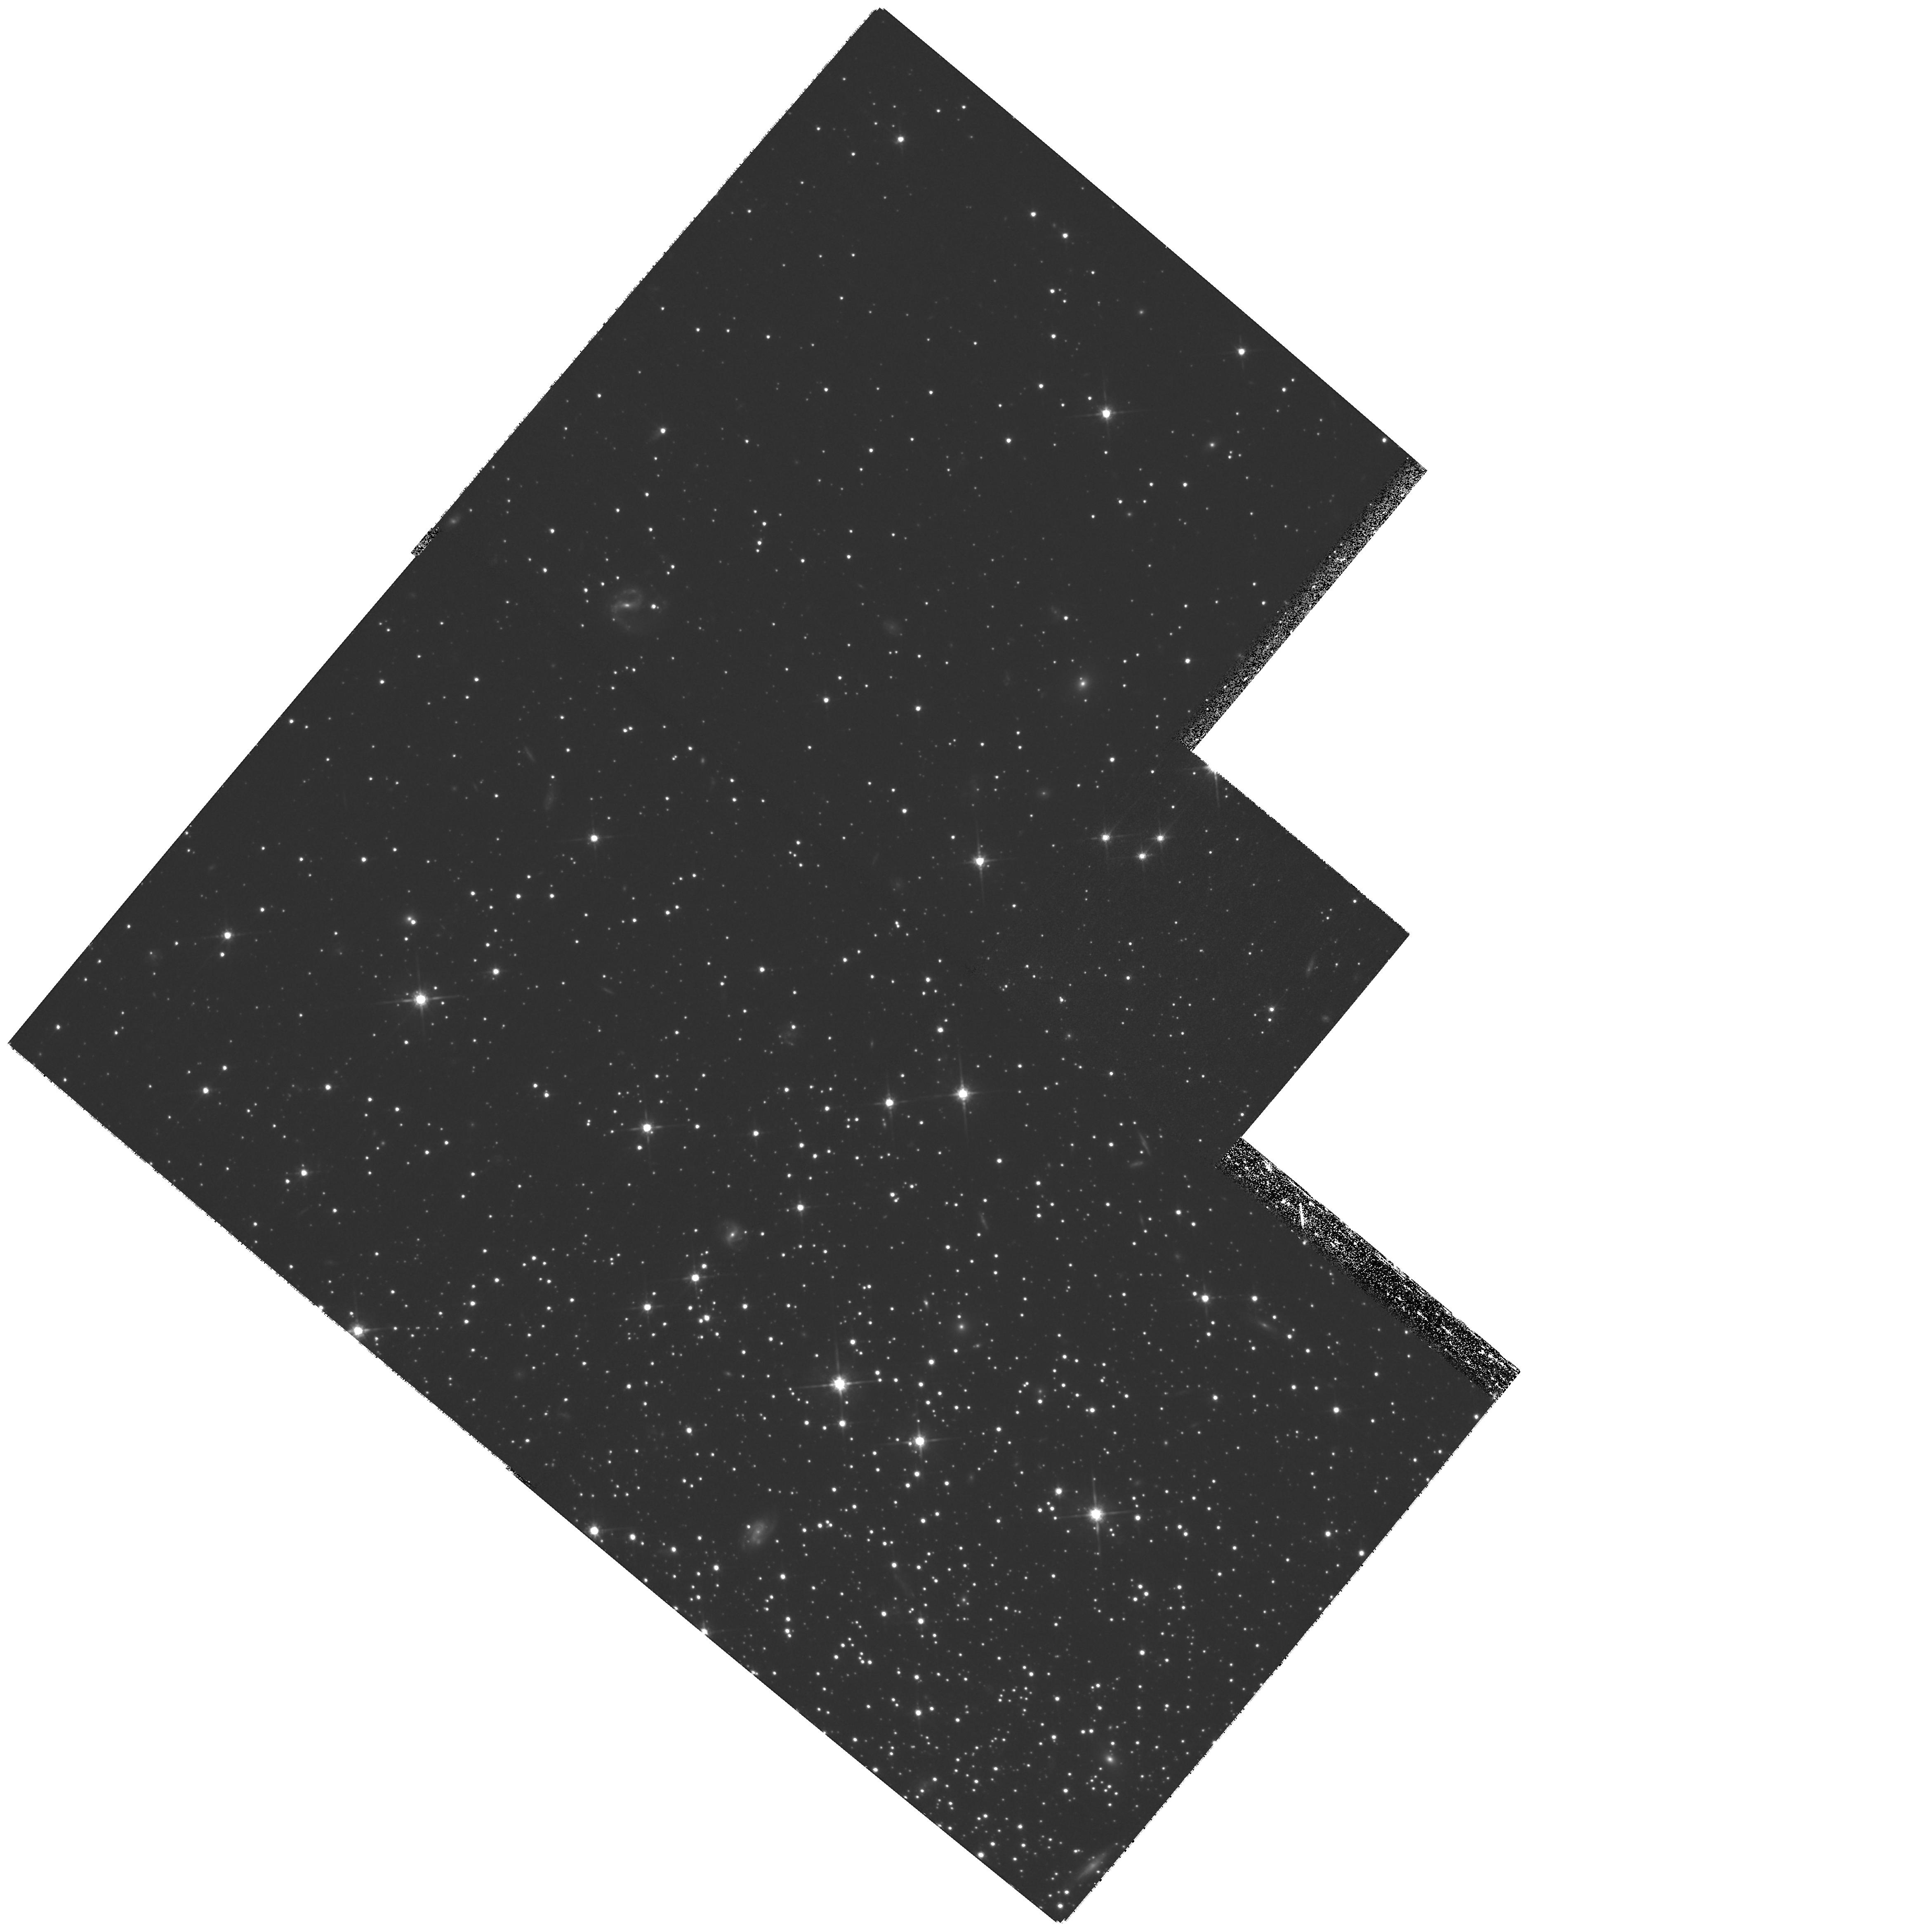
Target: NGC-5466-N. Instrument: WFPC2/PC. Filter: F814W. Exposure: 2.4 h. Observation ID: hst_11125_06_wfpc2_pc_f814w_ua1g06

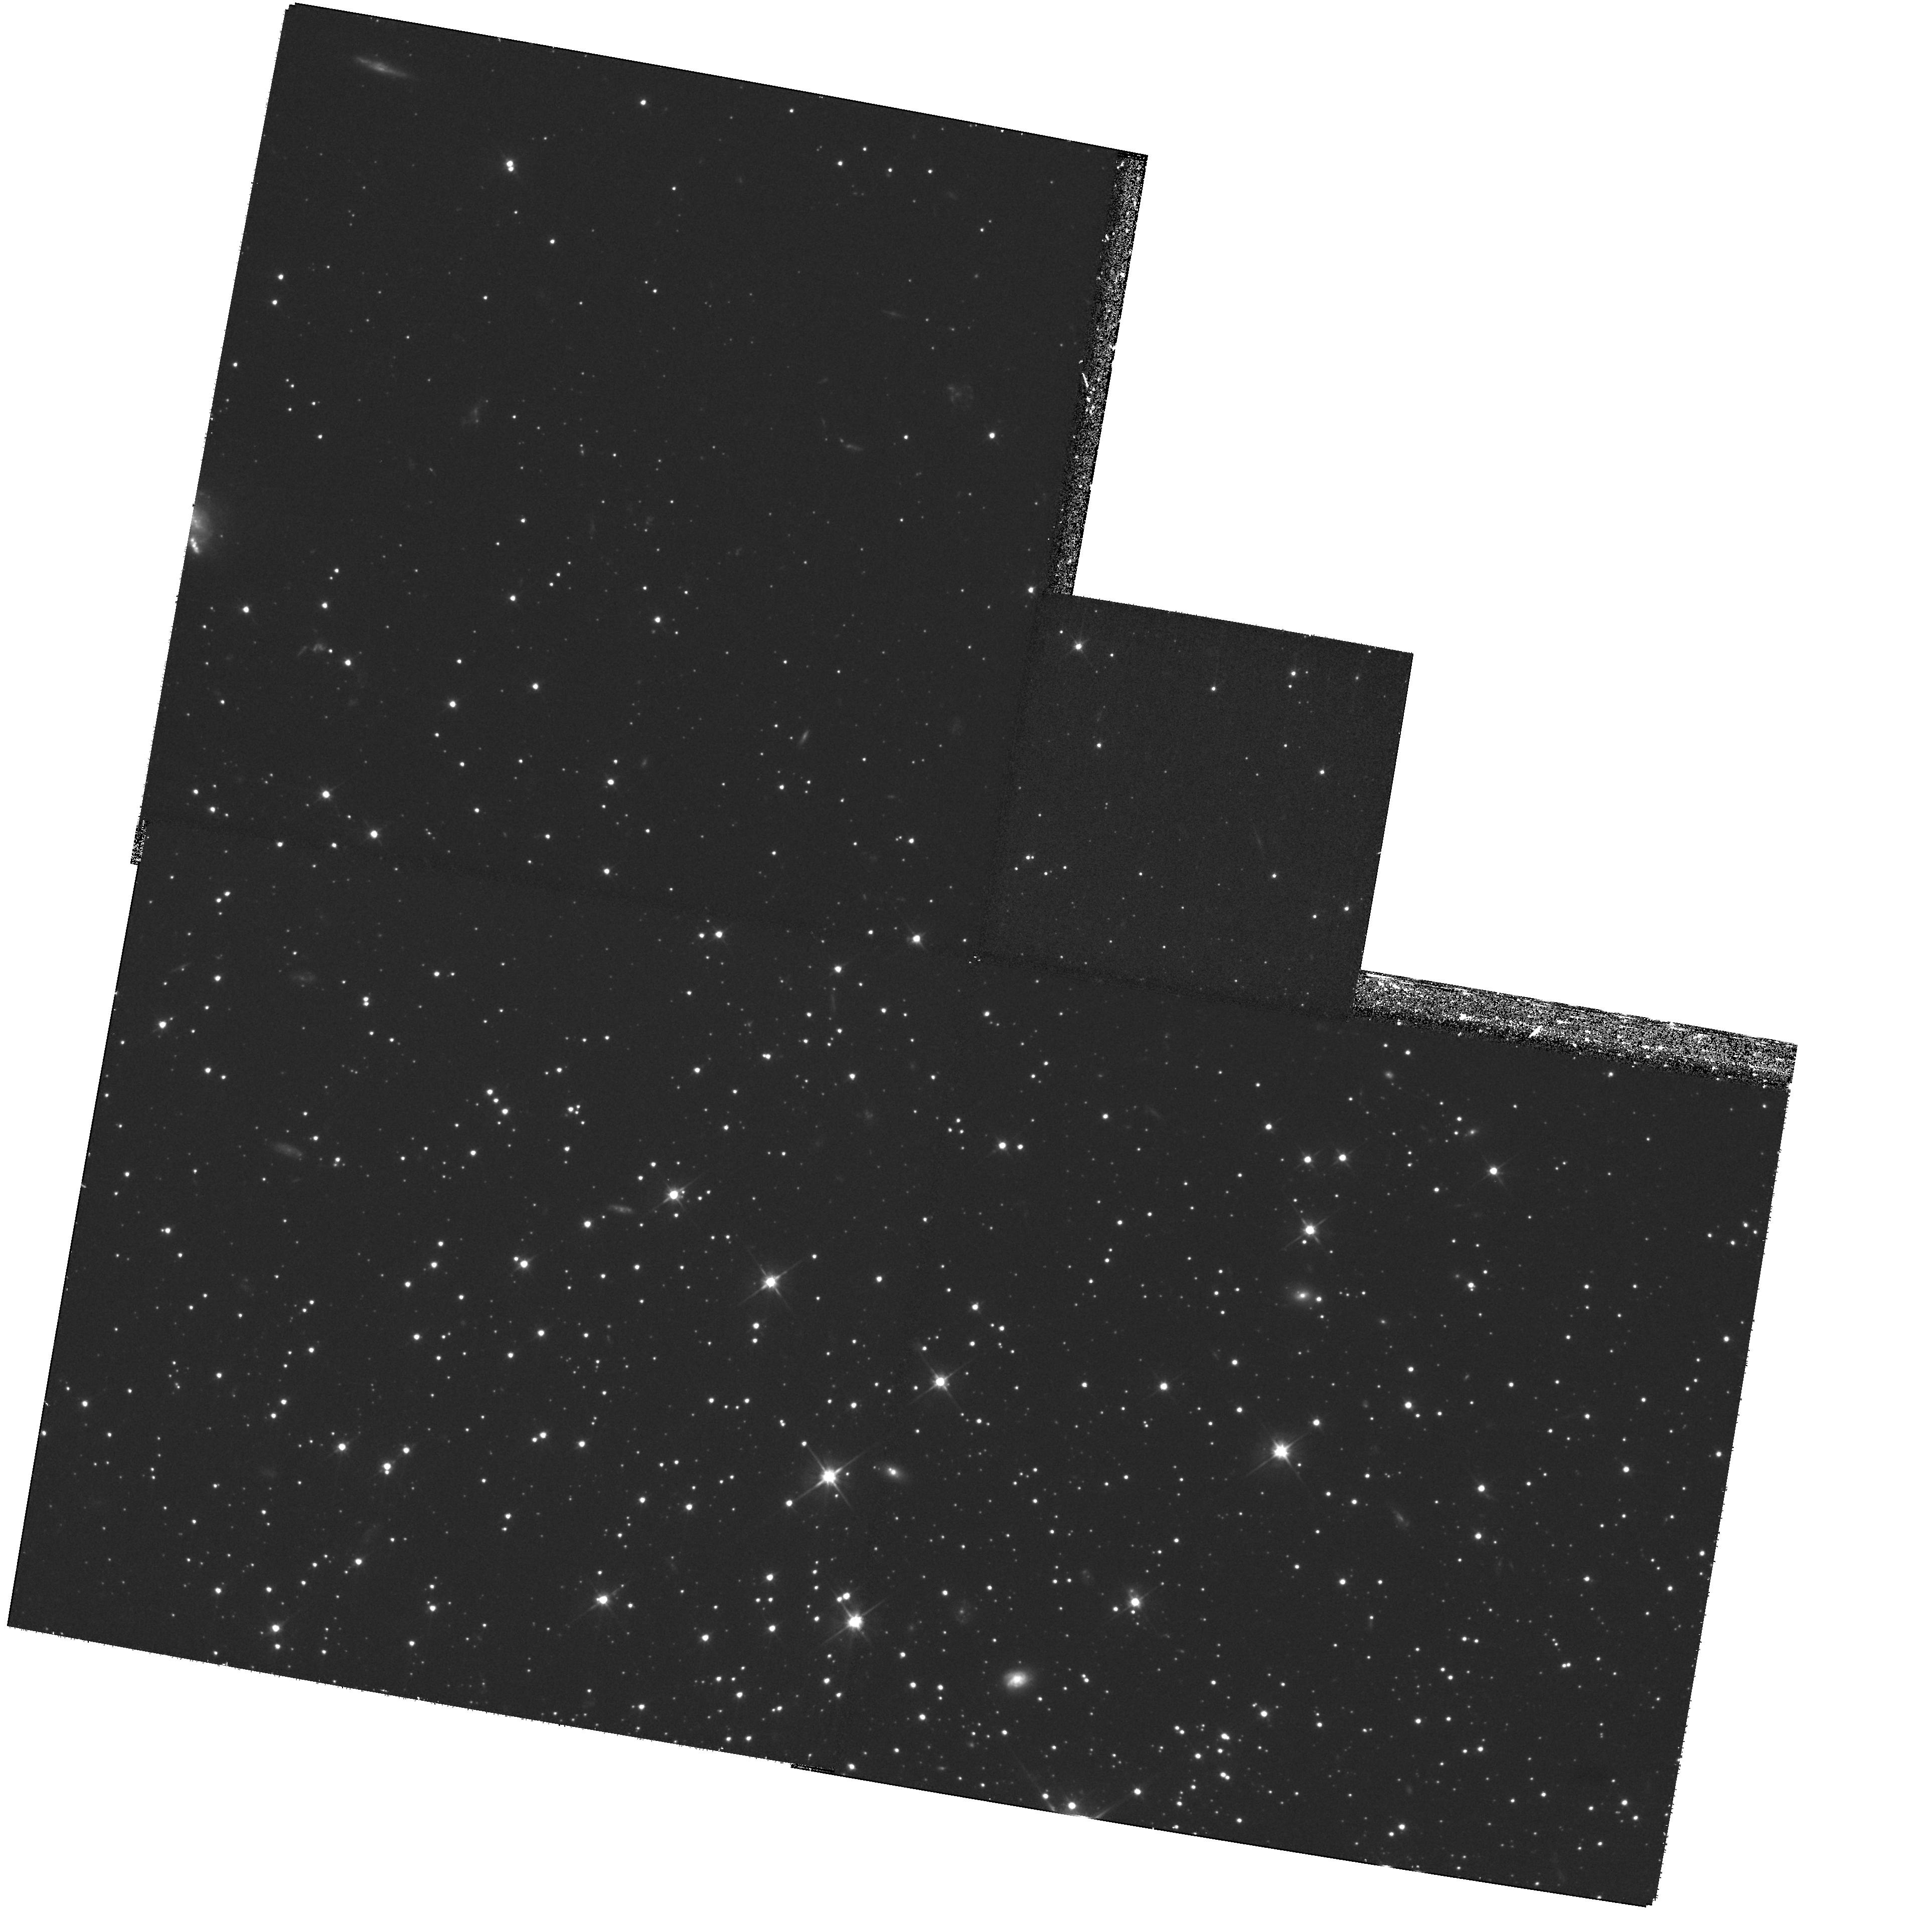
Target: NGC-5053-N. Instrument: WFPC2/PC. Filter: F606W. Exposure: 1.2 h. Observation ID: hst_11125_04_wfpc2_pc_f606w_ua1g04

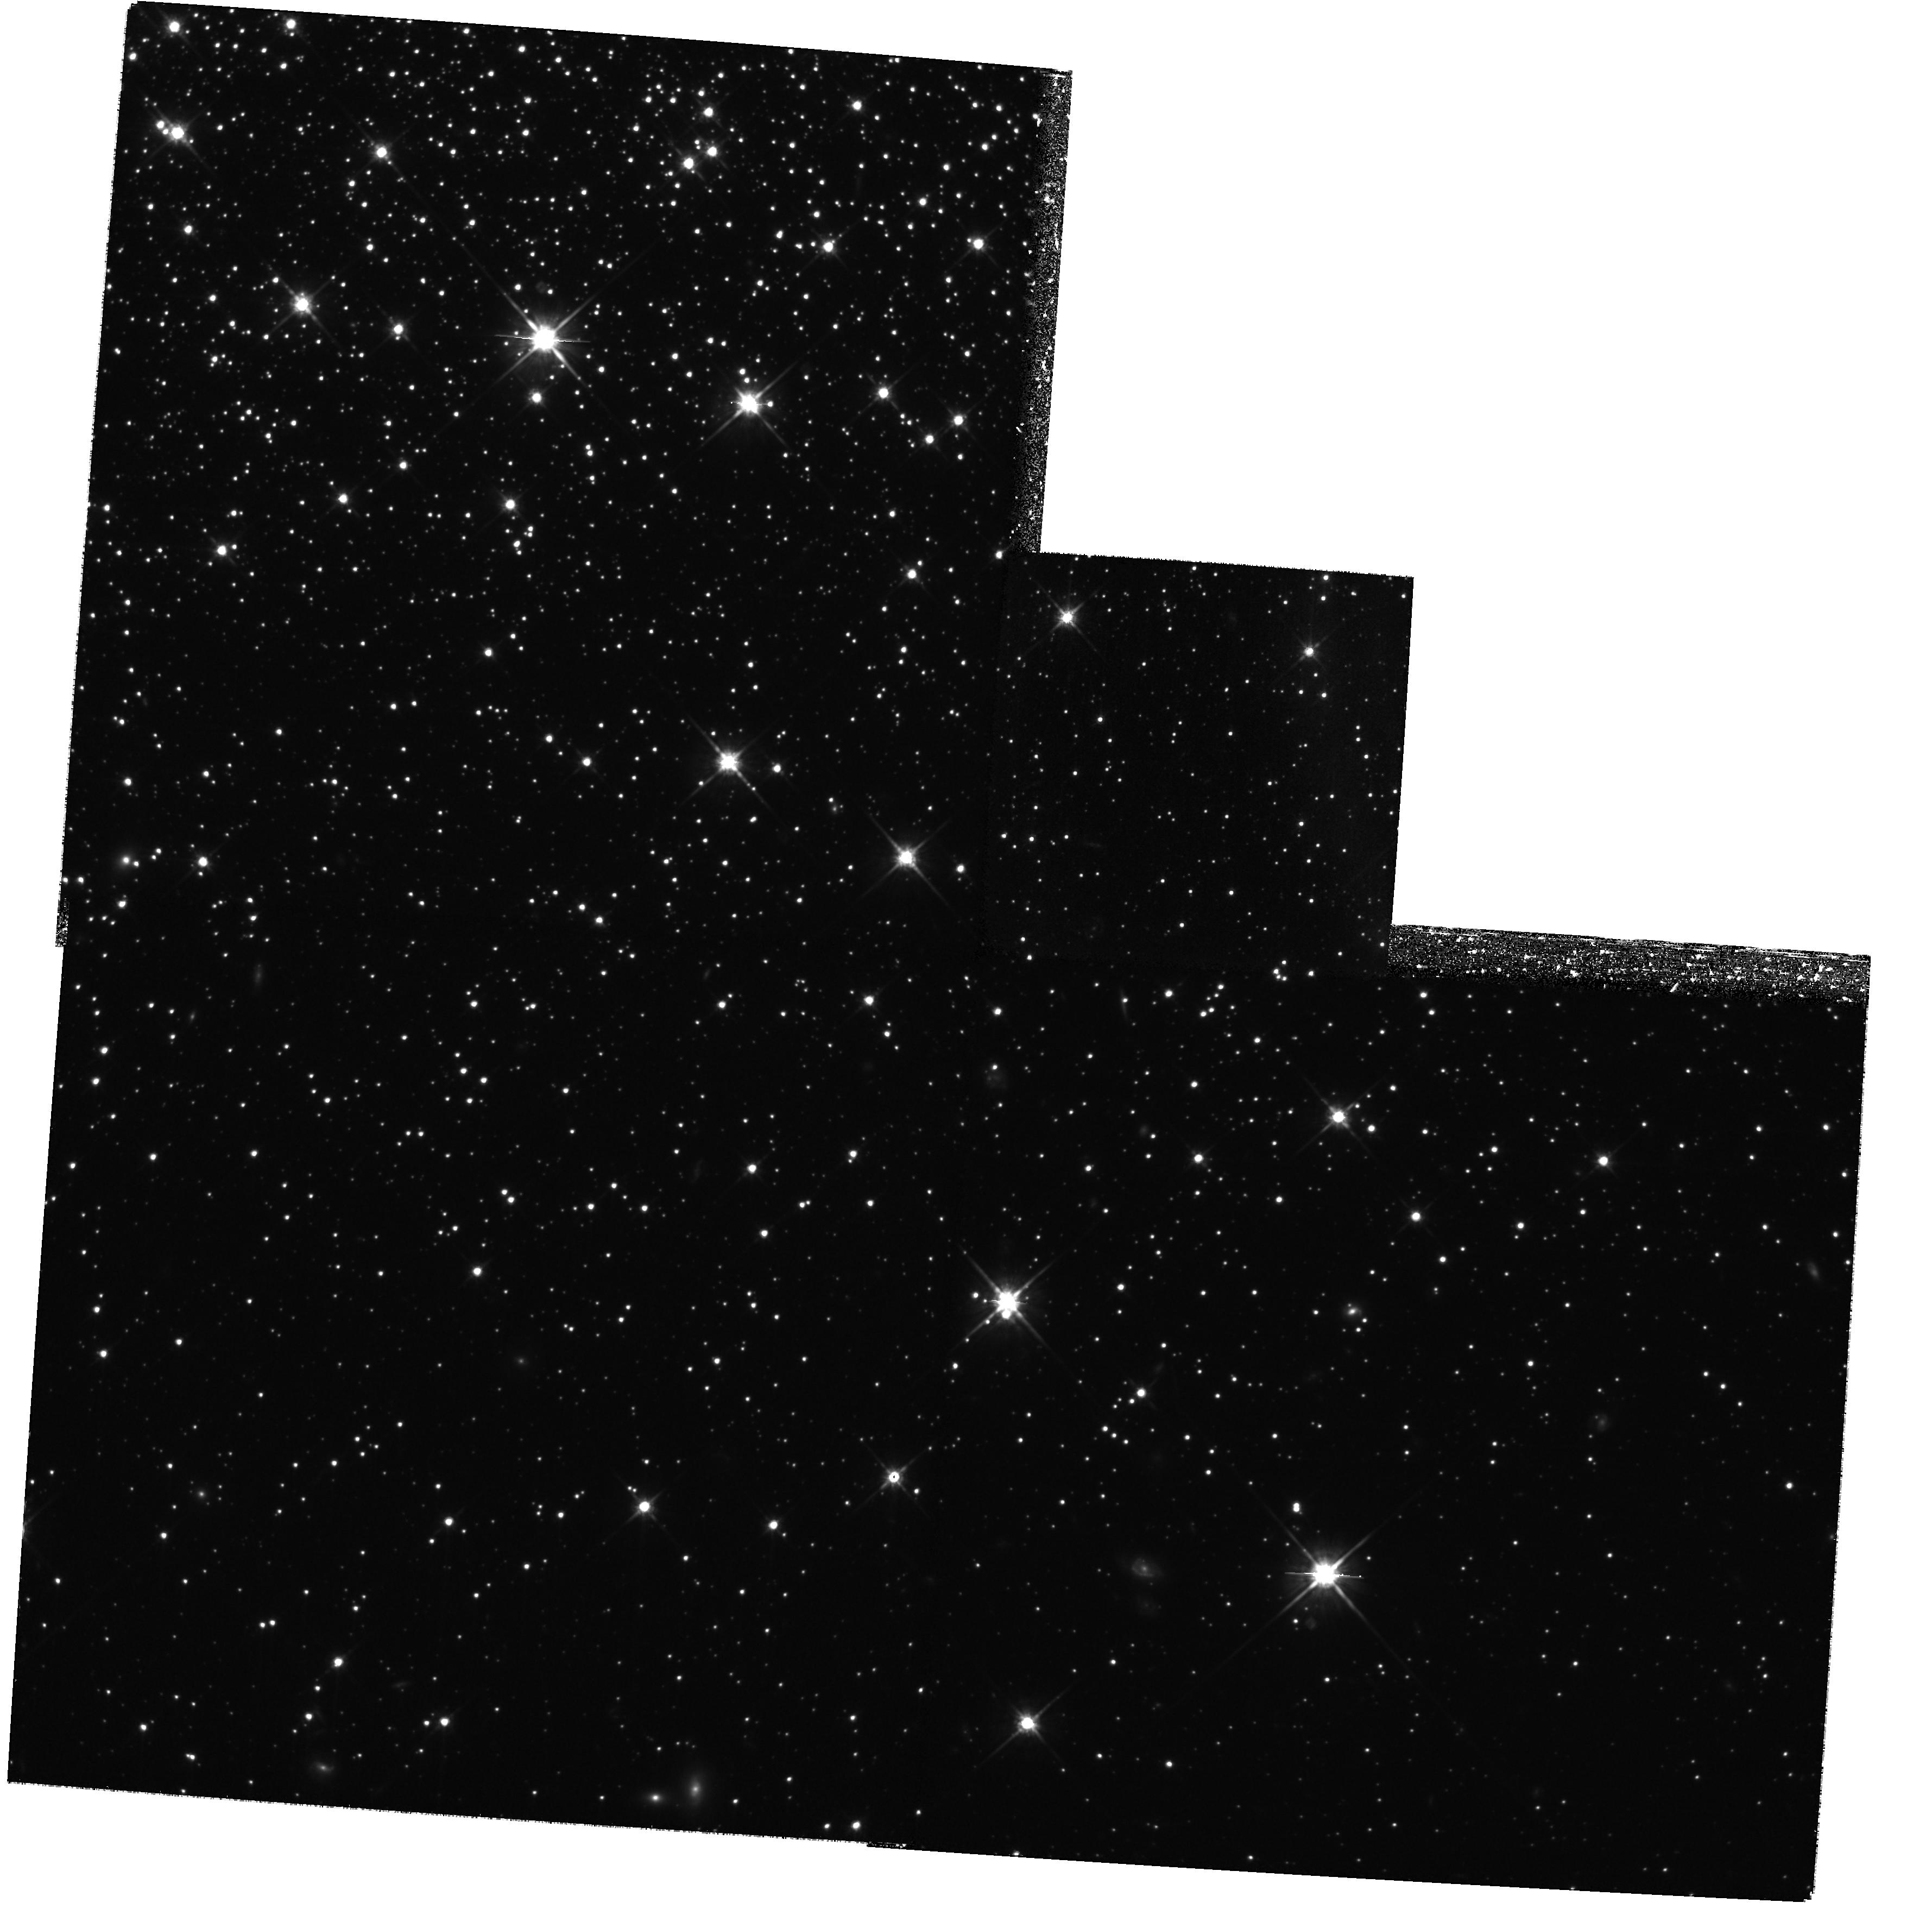
Target: NGC-5897-S. Instrument: WFPC2/PC. Filter: F814W. Exposure: 2.4 h. Observation ID: hst_11125_07_wfpc2_pc_f814w_ua1g07

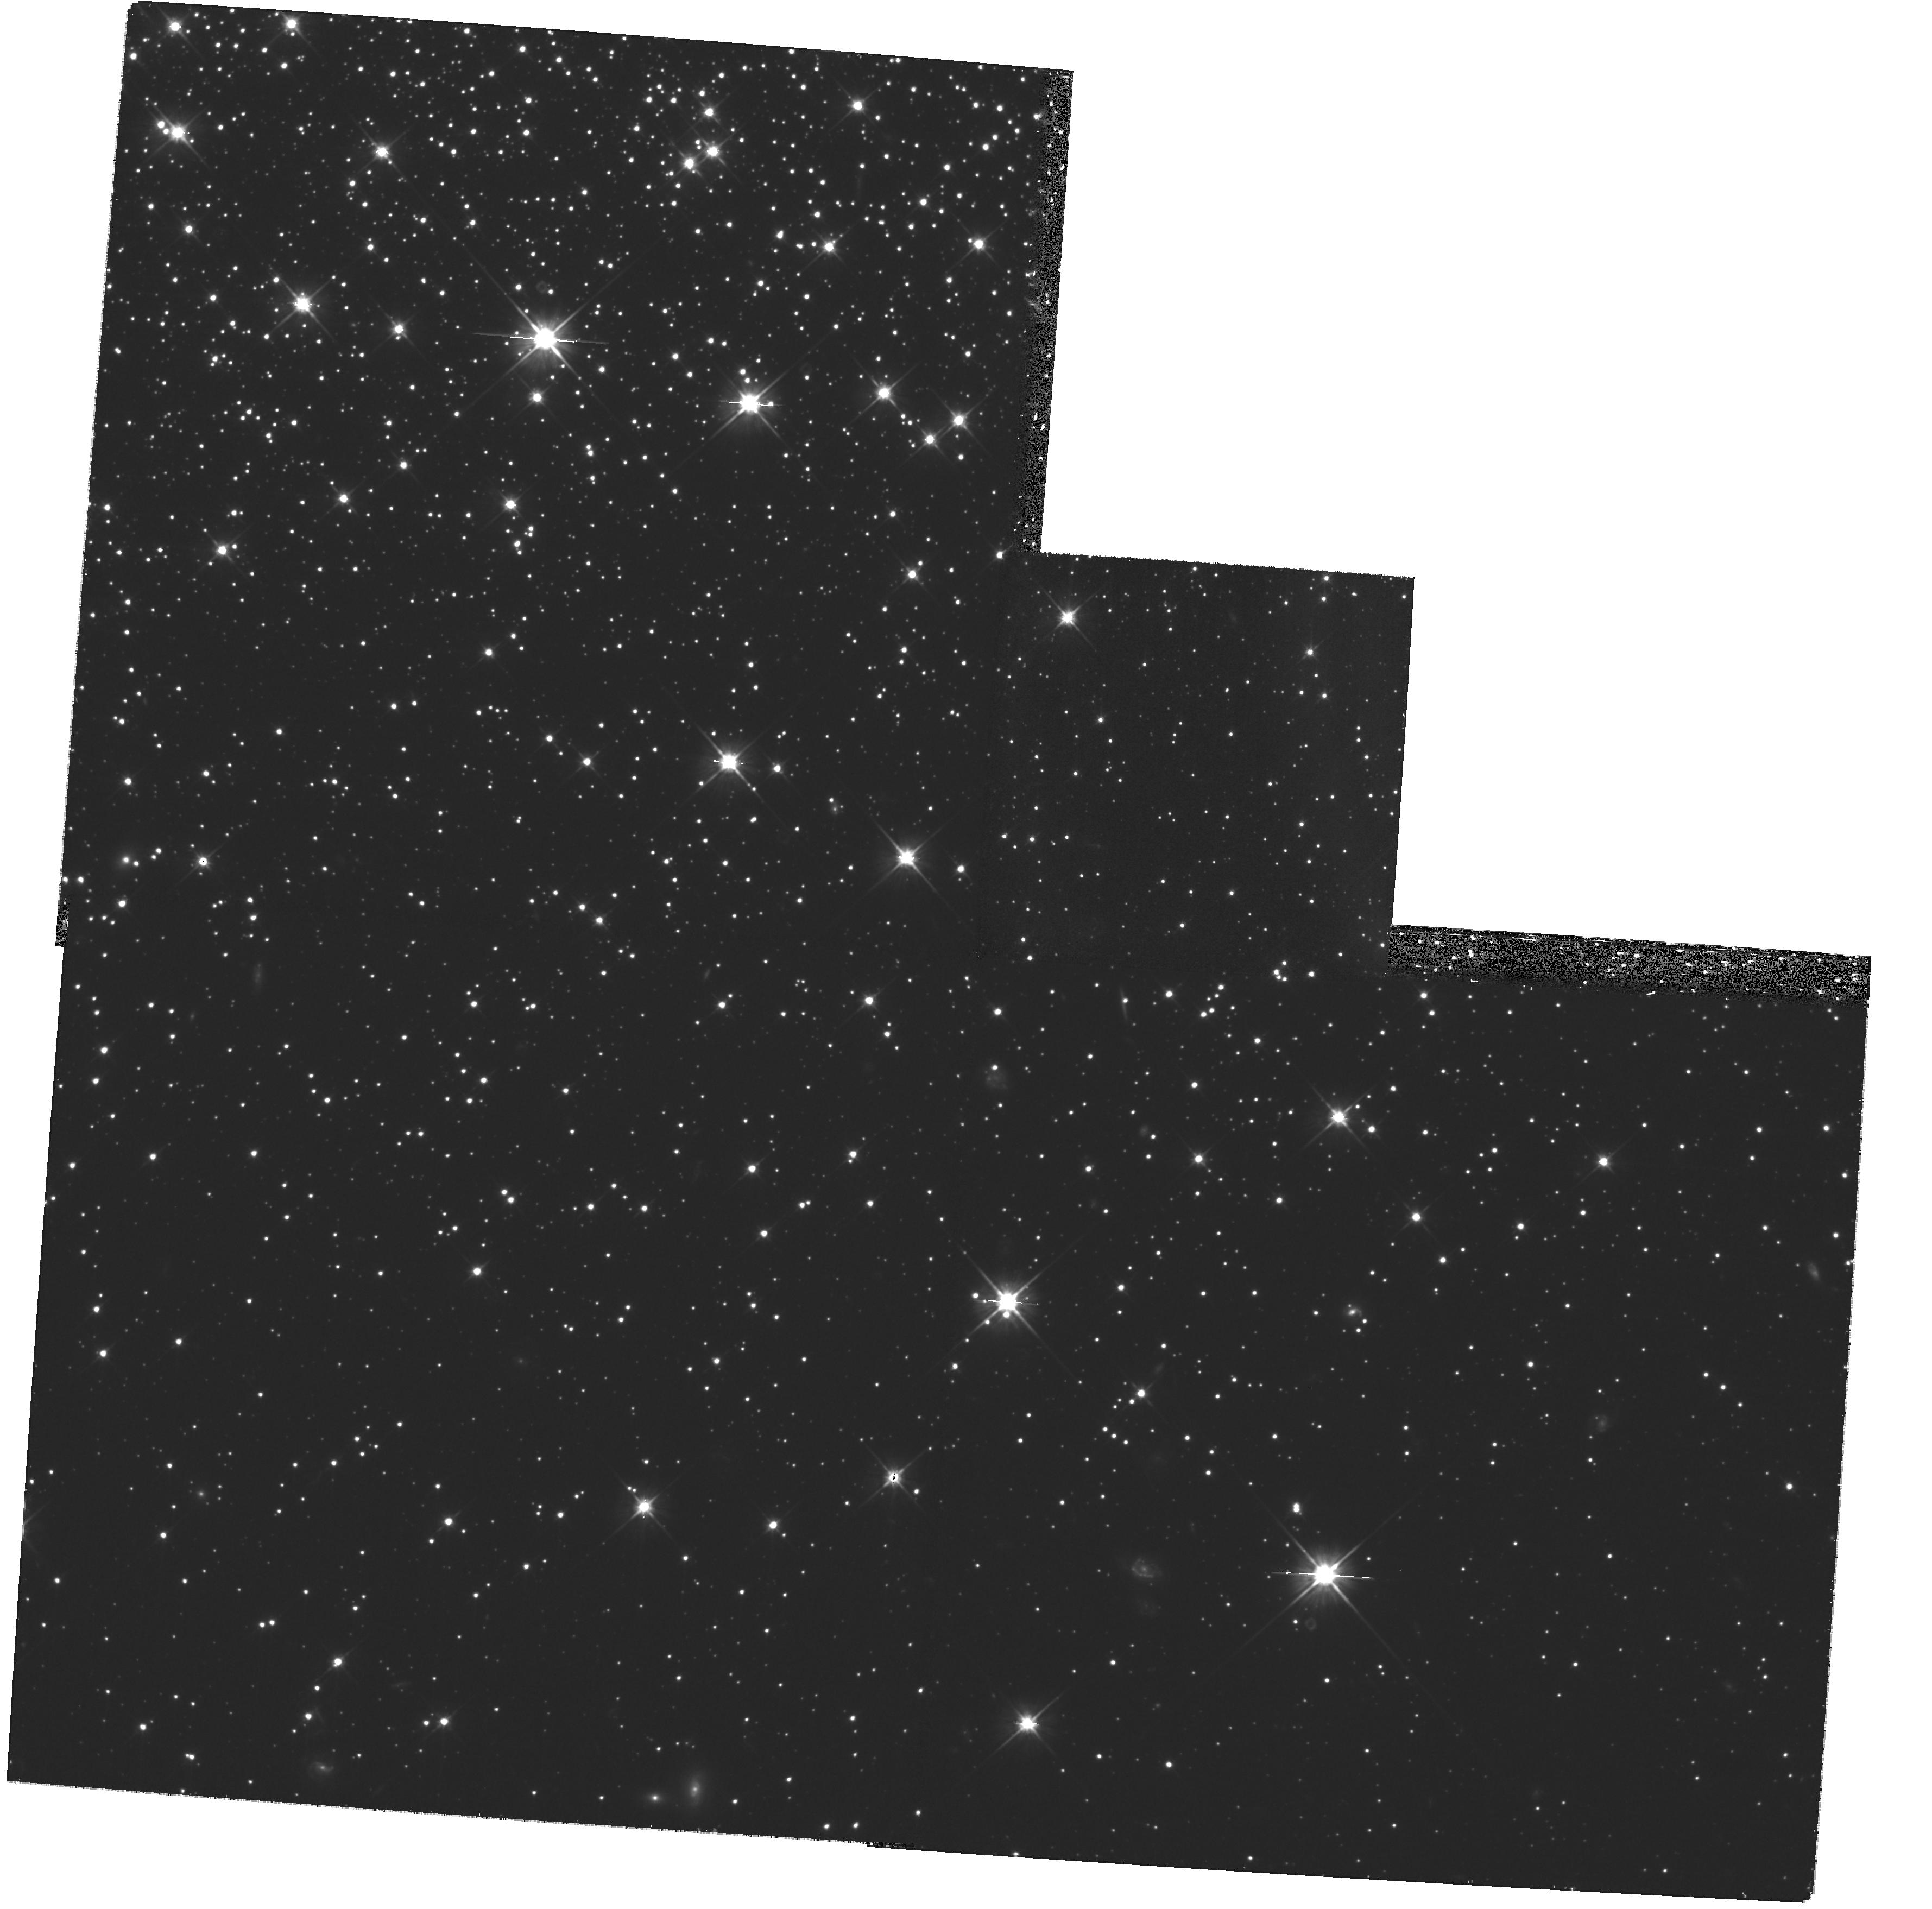
Target: NGC-5897-S. Instrument: WFPC2/PC. Filter: F606W. Exposure: 1.2 h. Observation ID: hst_11125_03_wfpc2_pc_f606w_ua1g03

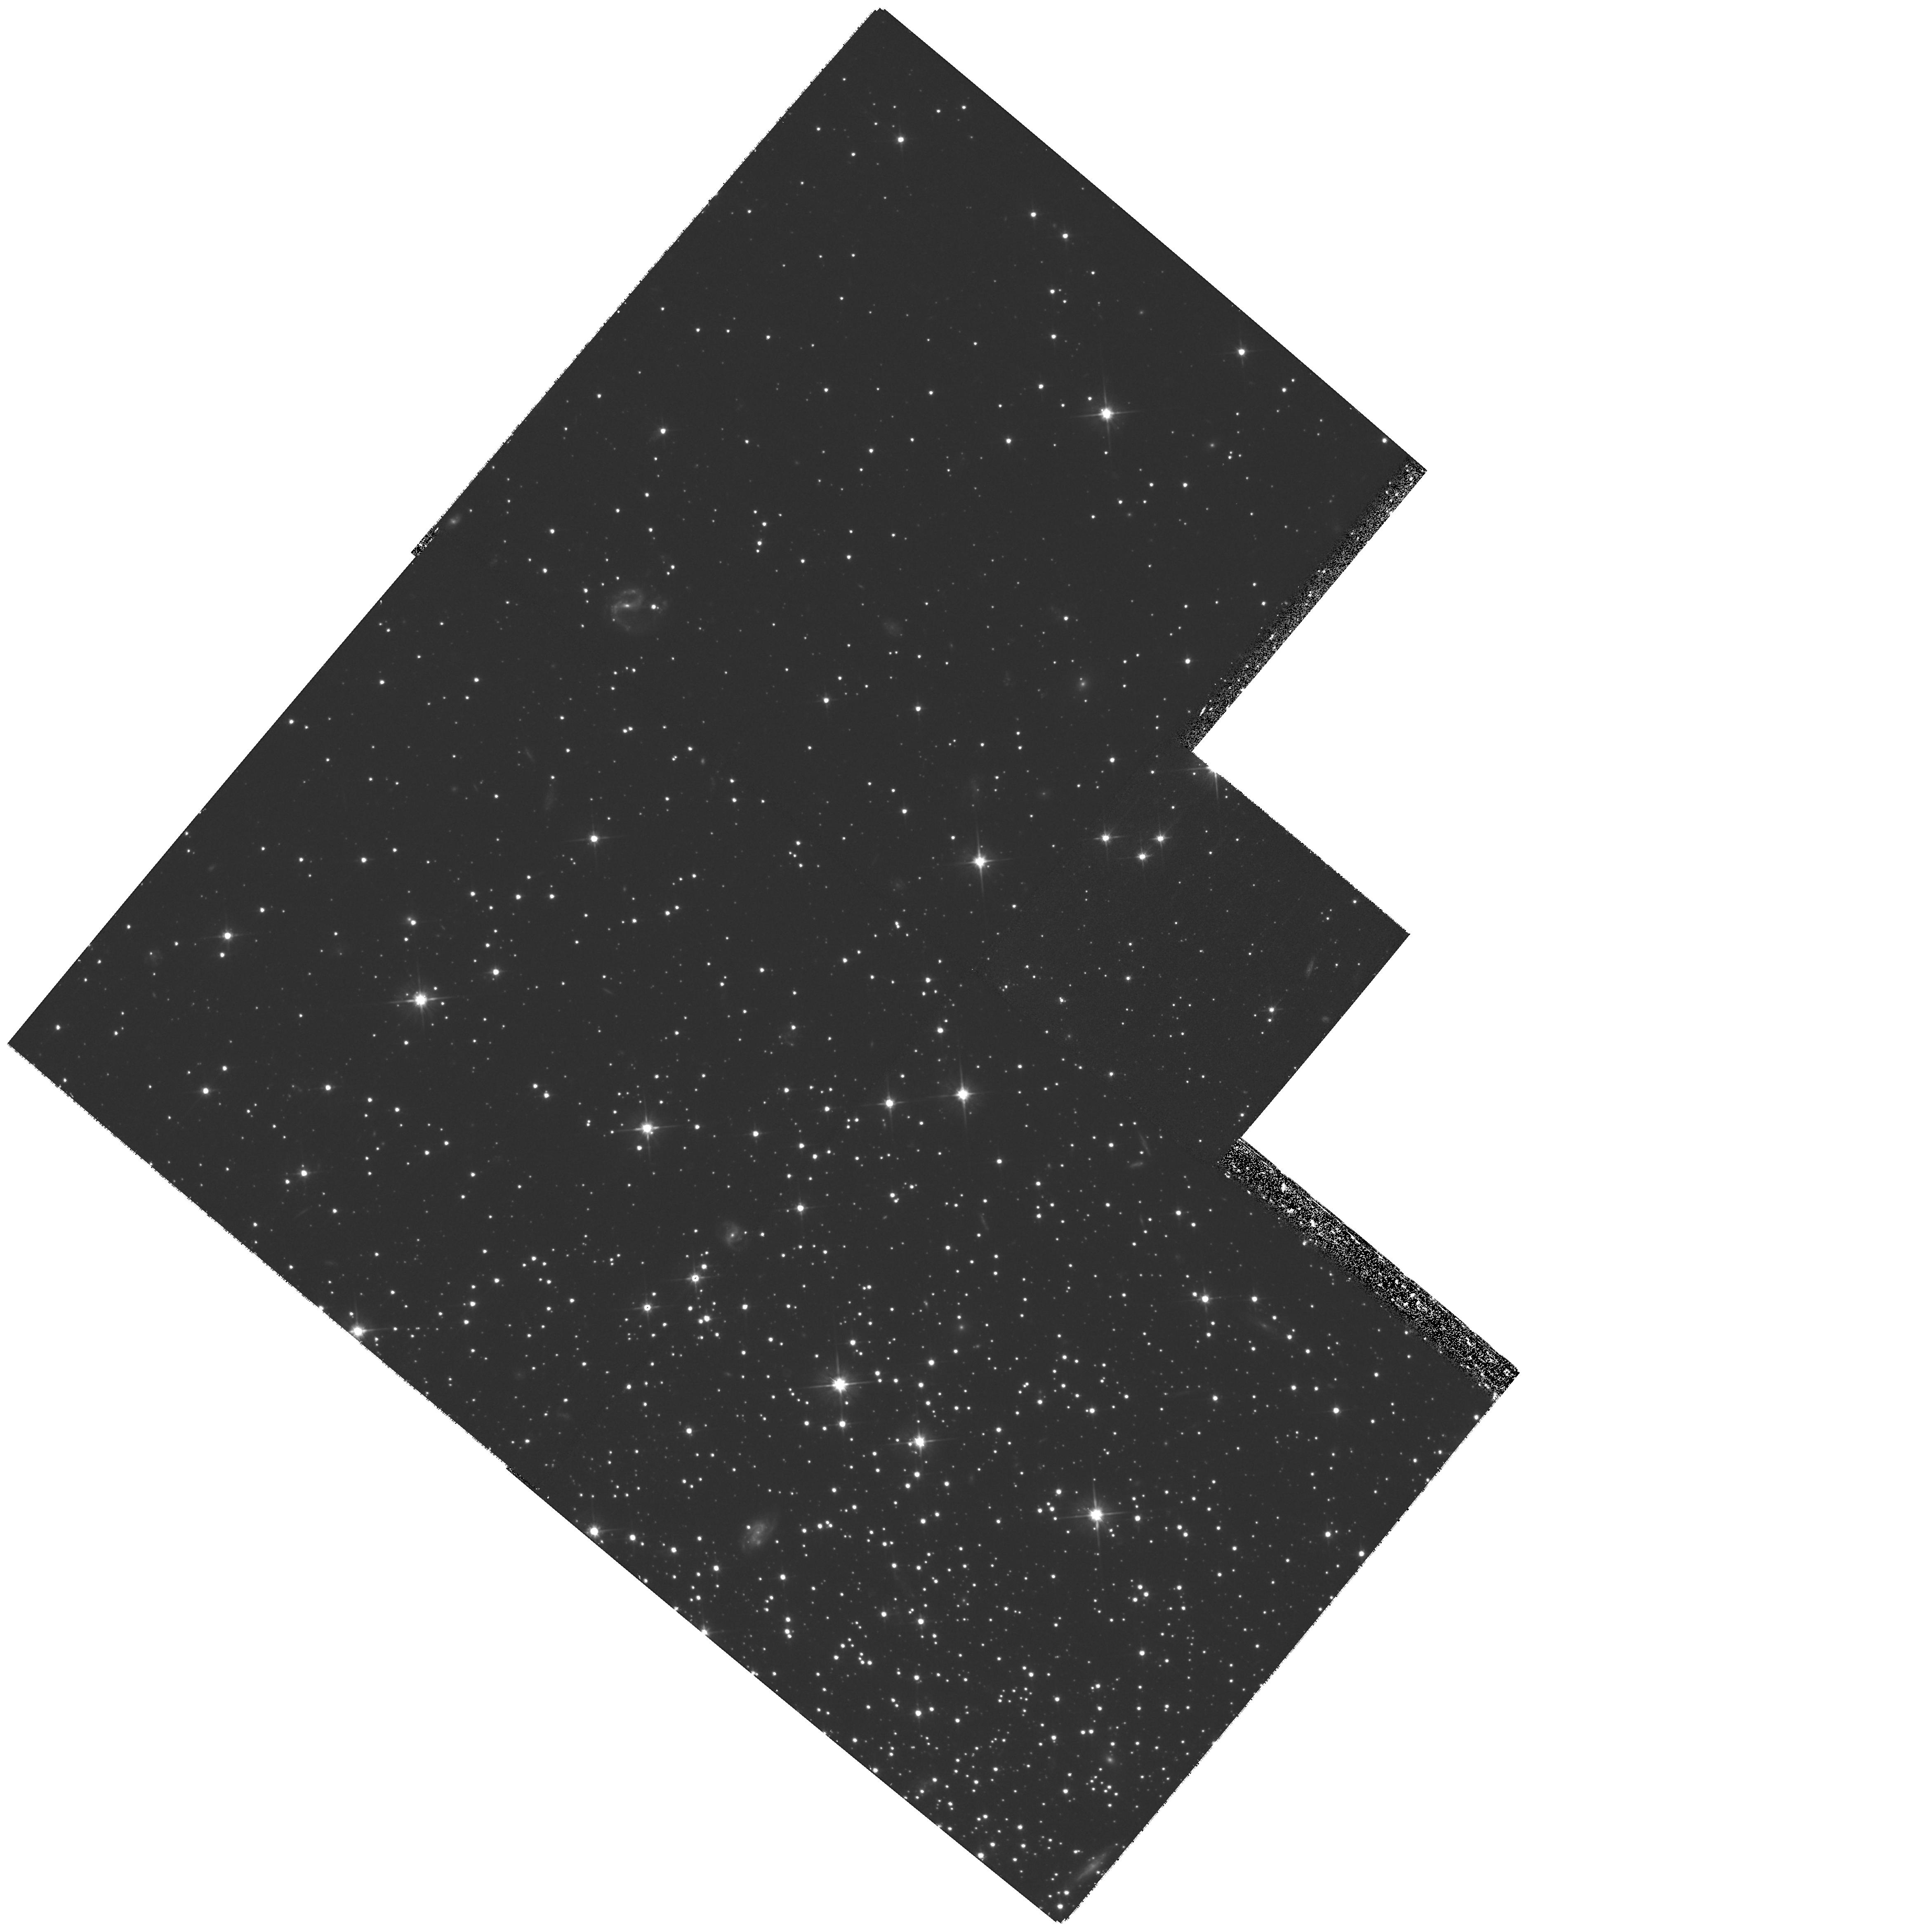
Target: NGC-5466-N. Instrument: WFPC2/PC. Filter: F606W. Exposure: 1.2 h. Observation ID: hst_11125_02_wfpc2_pc_f606w_ua1g02

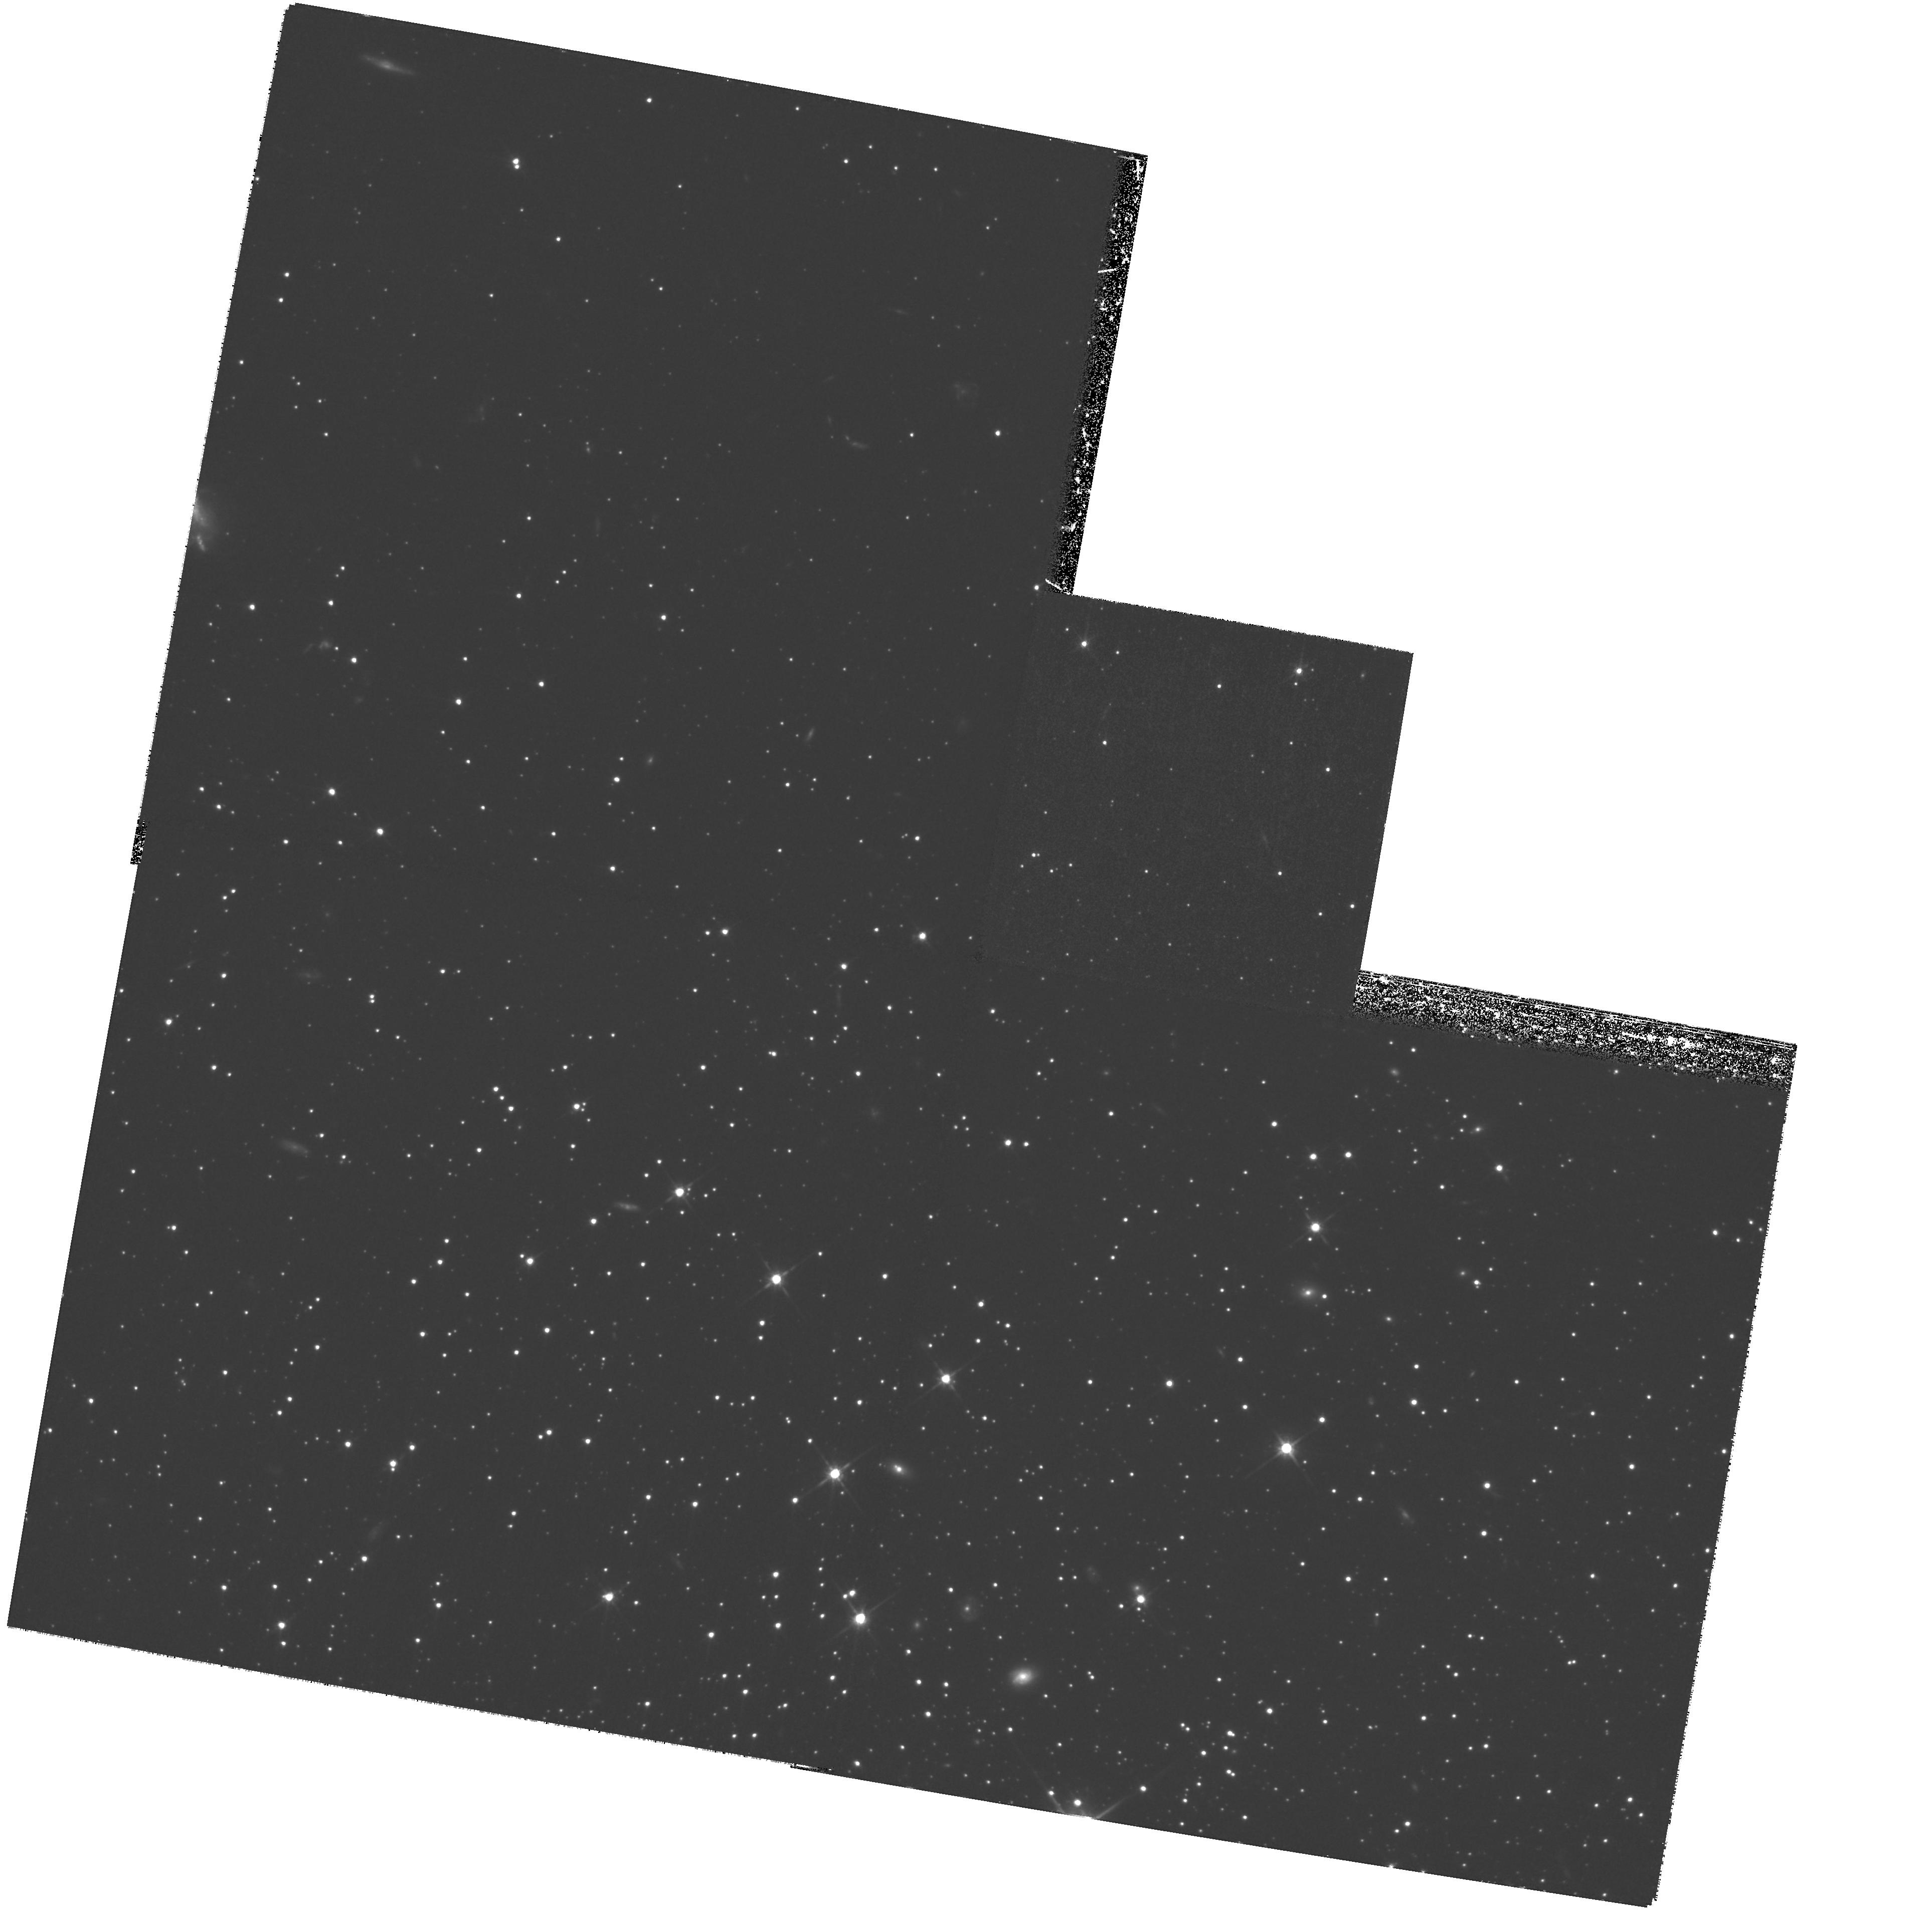
Target: NGC-5053-N. Instrument: WFPC2/PC. Filter: F814W. Exposure: 2.4 h. Observation ID: hst_11125_05_wfpc2_pc_f814w_ua1g05

The Dynamical Evolution of Globular Clusters (PI: Bregman, Joel N.)

Globular clusters evolve through dynamical interactions, with primordial binaries extending the time until core collapse by up to an order of magnitude, depending on the initial binary fraction. These dynamical interactions plus mass segregation causes the binary fraction to rise in the core but fall at larger radii. We hope to eventually test these broad predictions by comparing them to the binary properties for globular clusters at different states of evolution, defined by the ratio of their age to the dynamical relaxation time at the half-light radius. The most important unknown aspects in the modeling process are the initial conditions of binaries in the cluster. Here we propose to determine the initial binary fraction as a function of radius by studying three of the dynamically youngest globular clusters (NGC 5053, NGC 5466, and NGC 5897). The presence of binaries thickens the Main Sequence in a color-magnitude diagram, which can be detected with deep multicolor images.